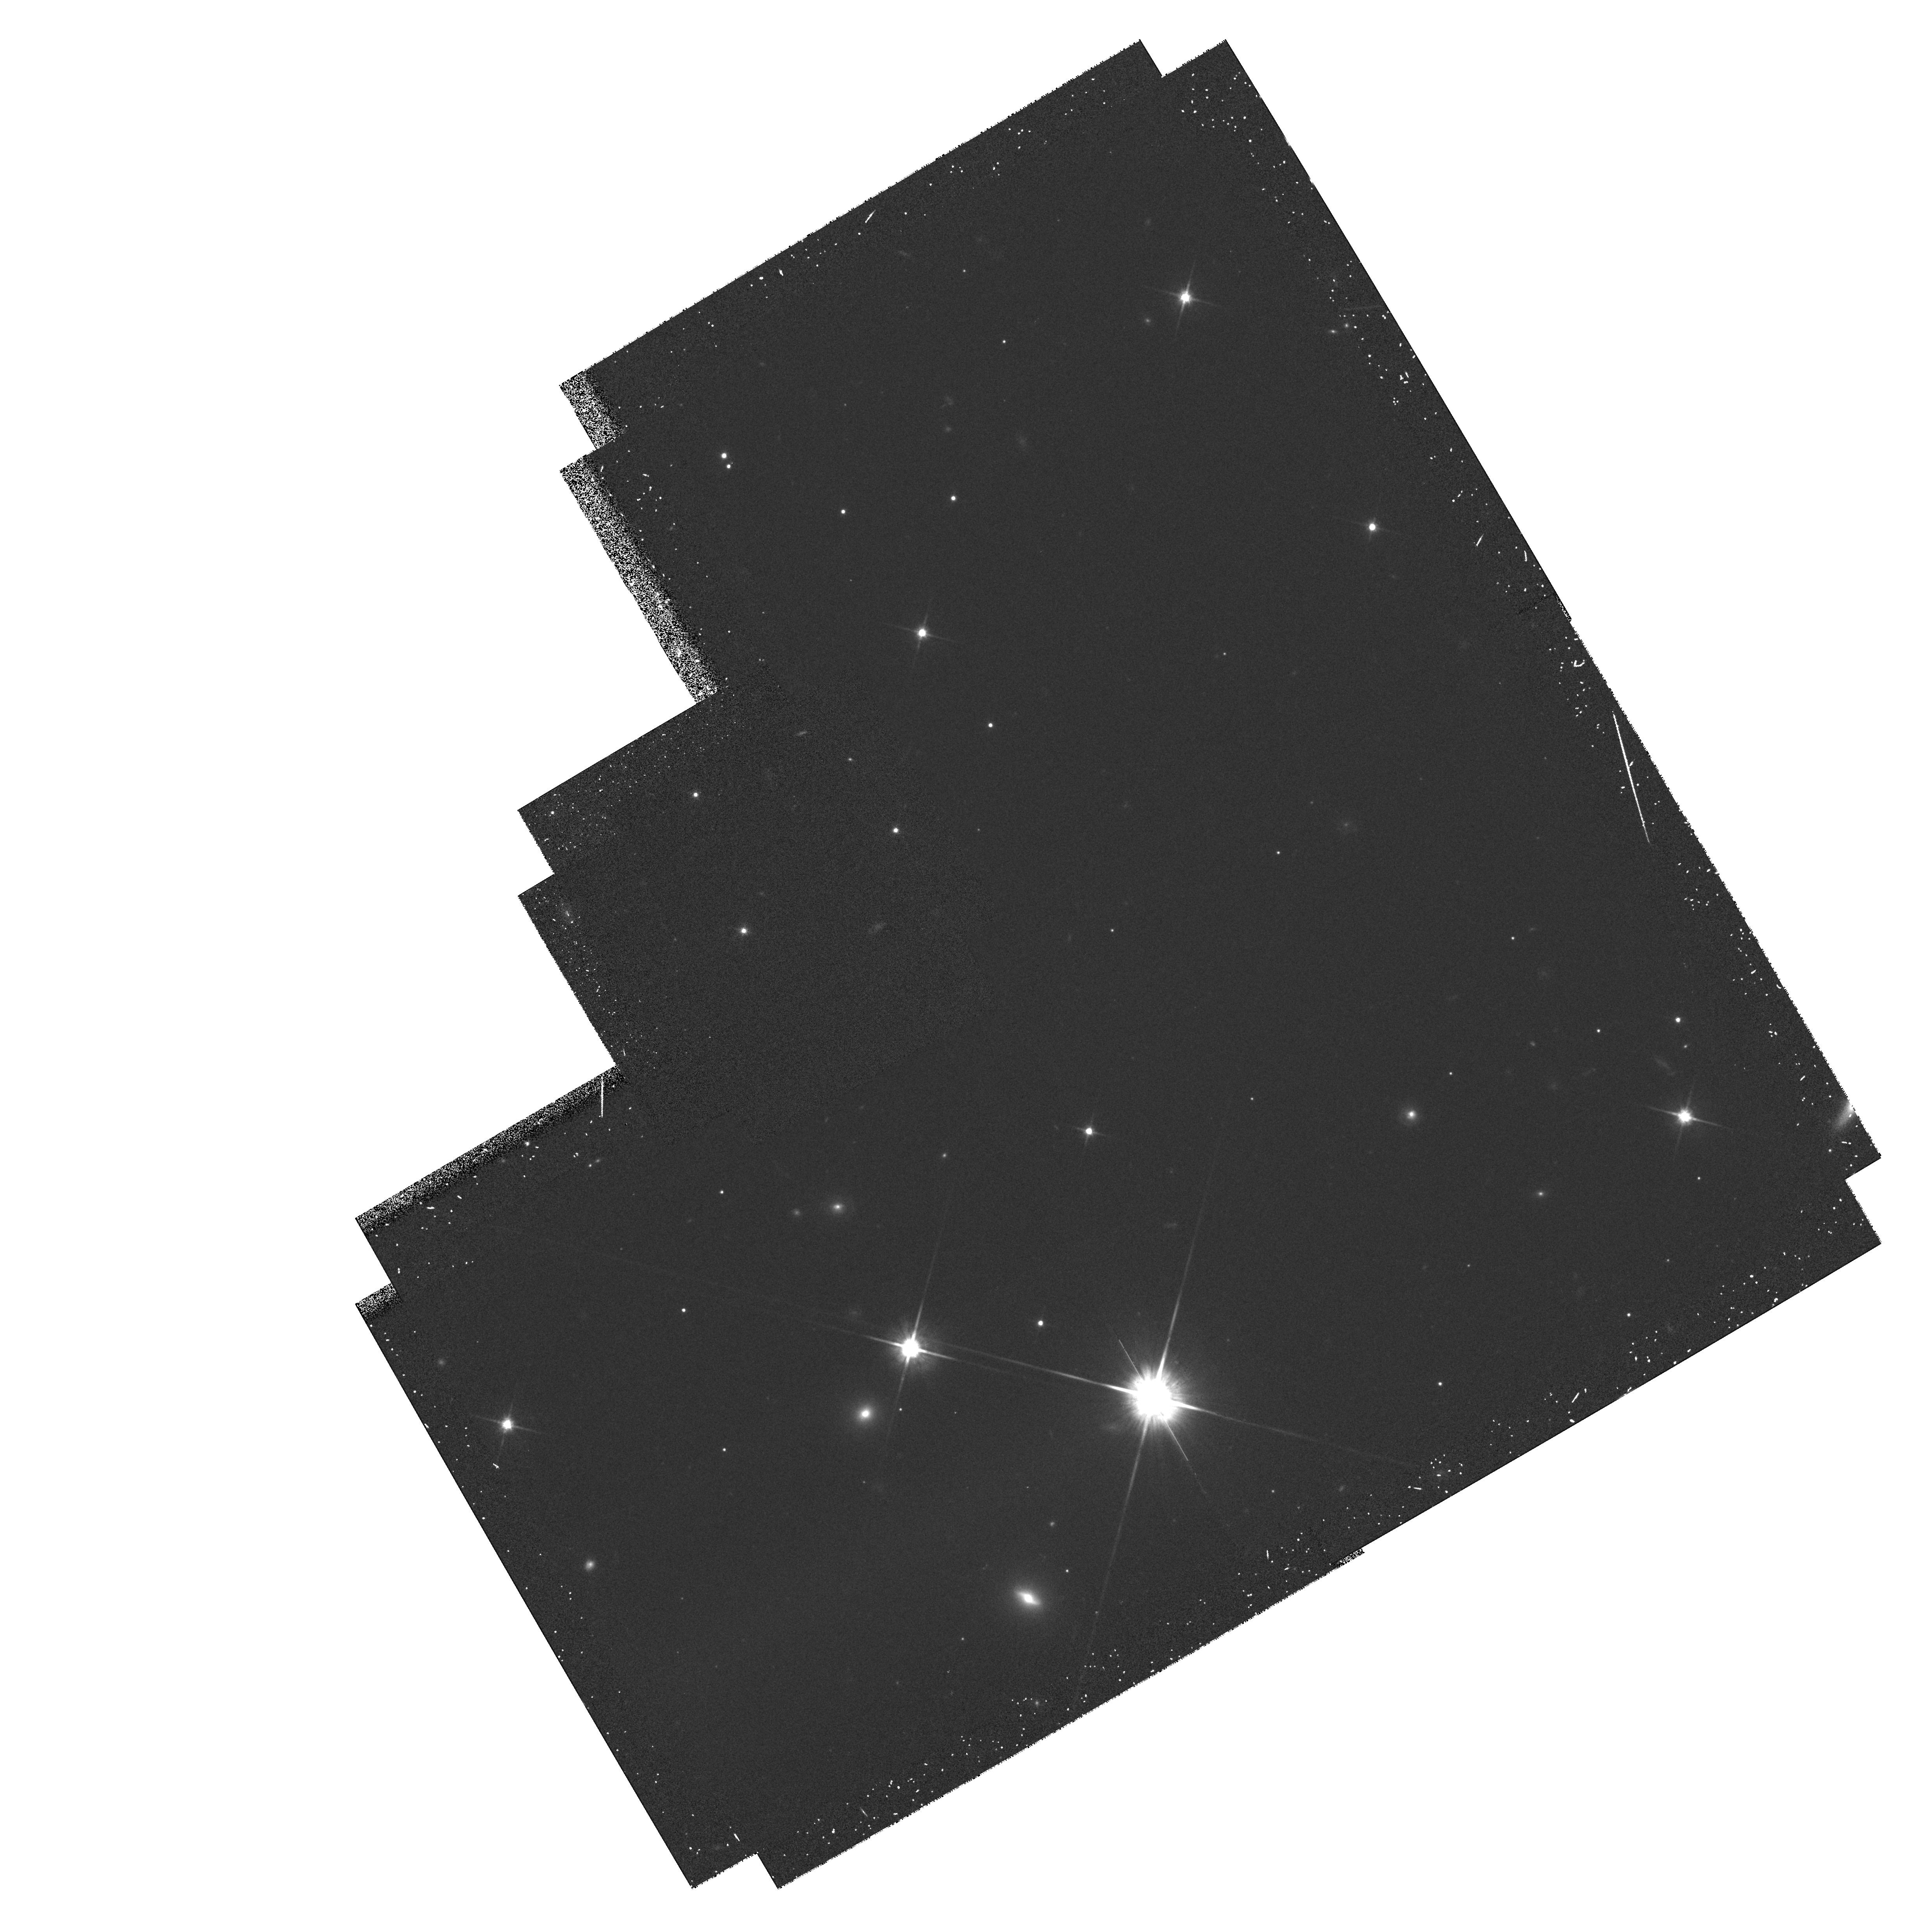
Target: PPL-15. Instrument: WFPC2/PC. Filter: F814W. Exposure: 27 min. Observation ID: hst_6726_01_wfpc2_pc_f814w_u34z01

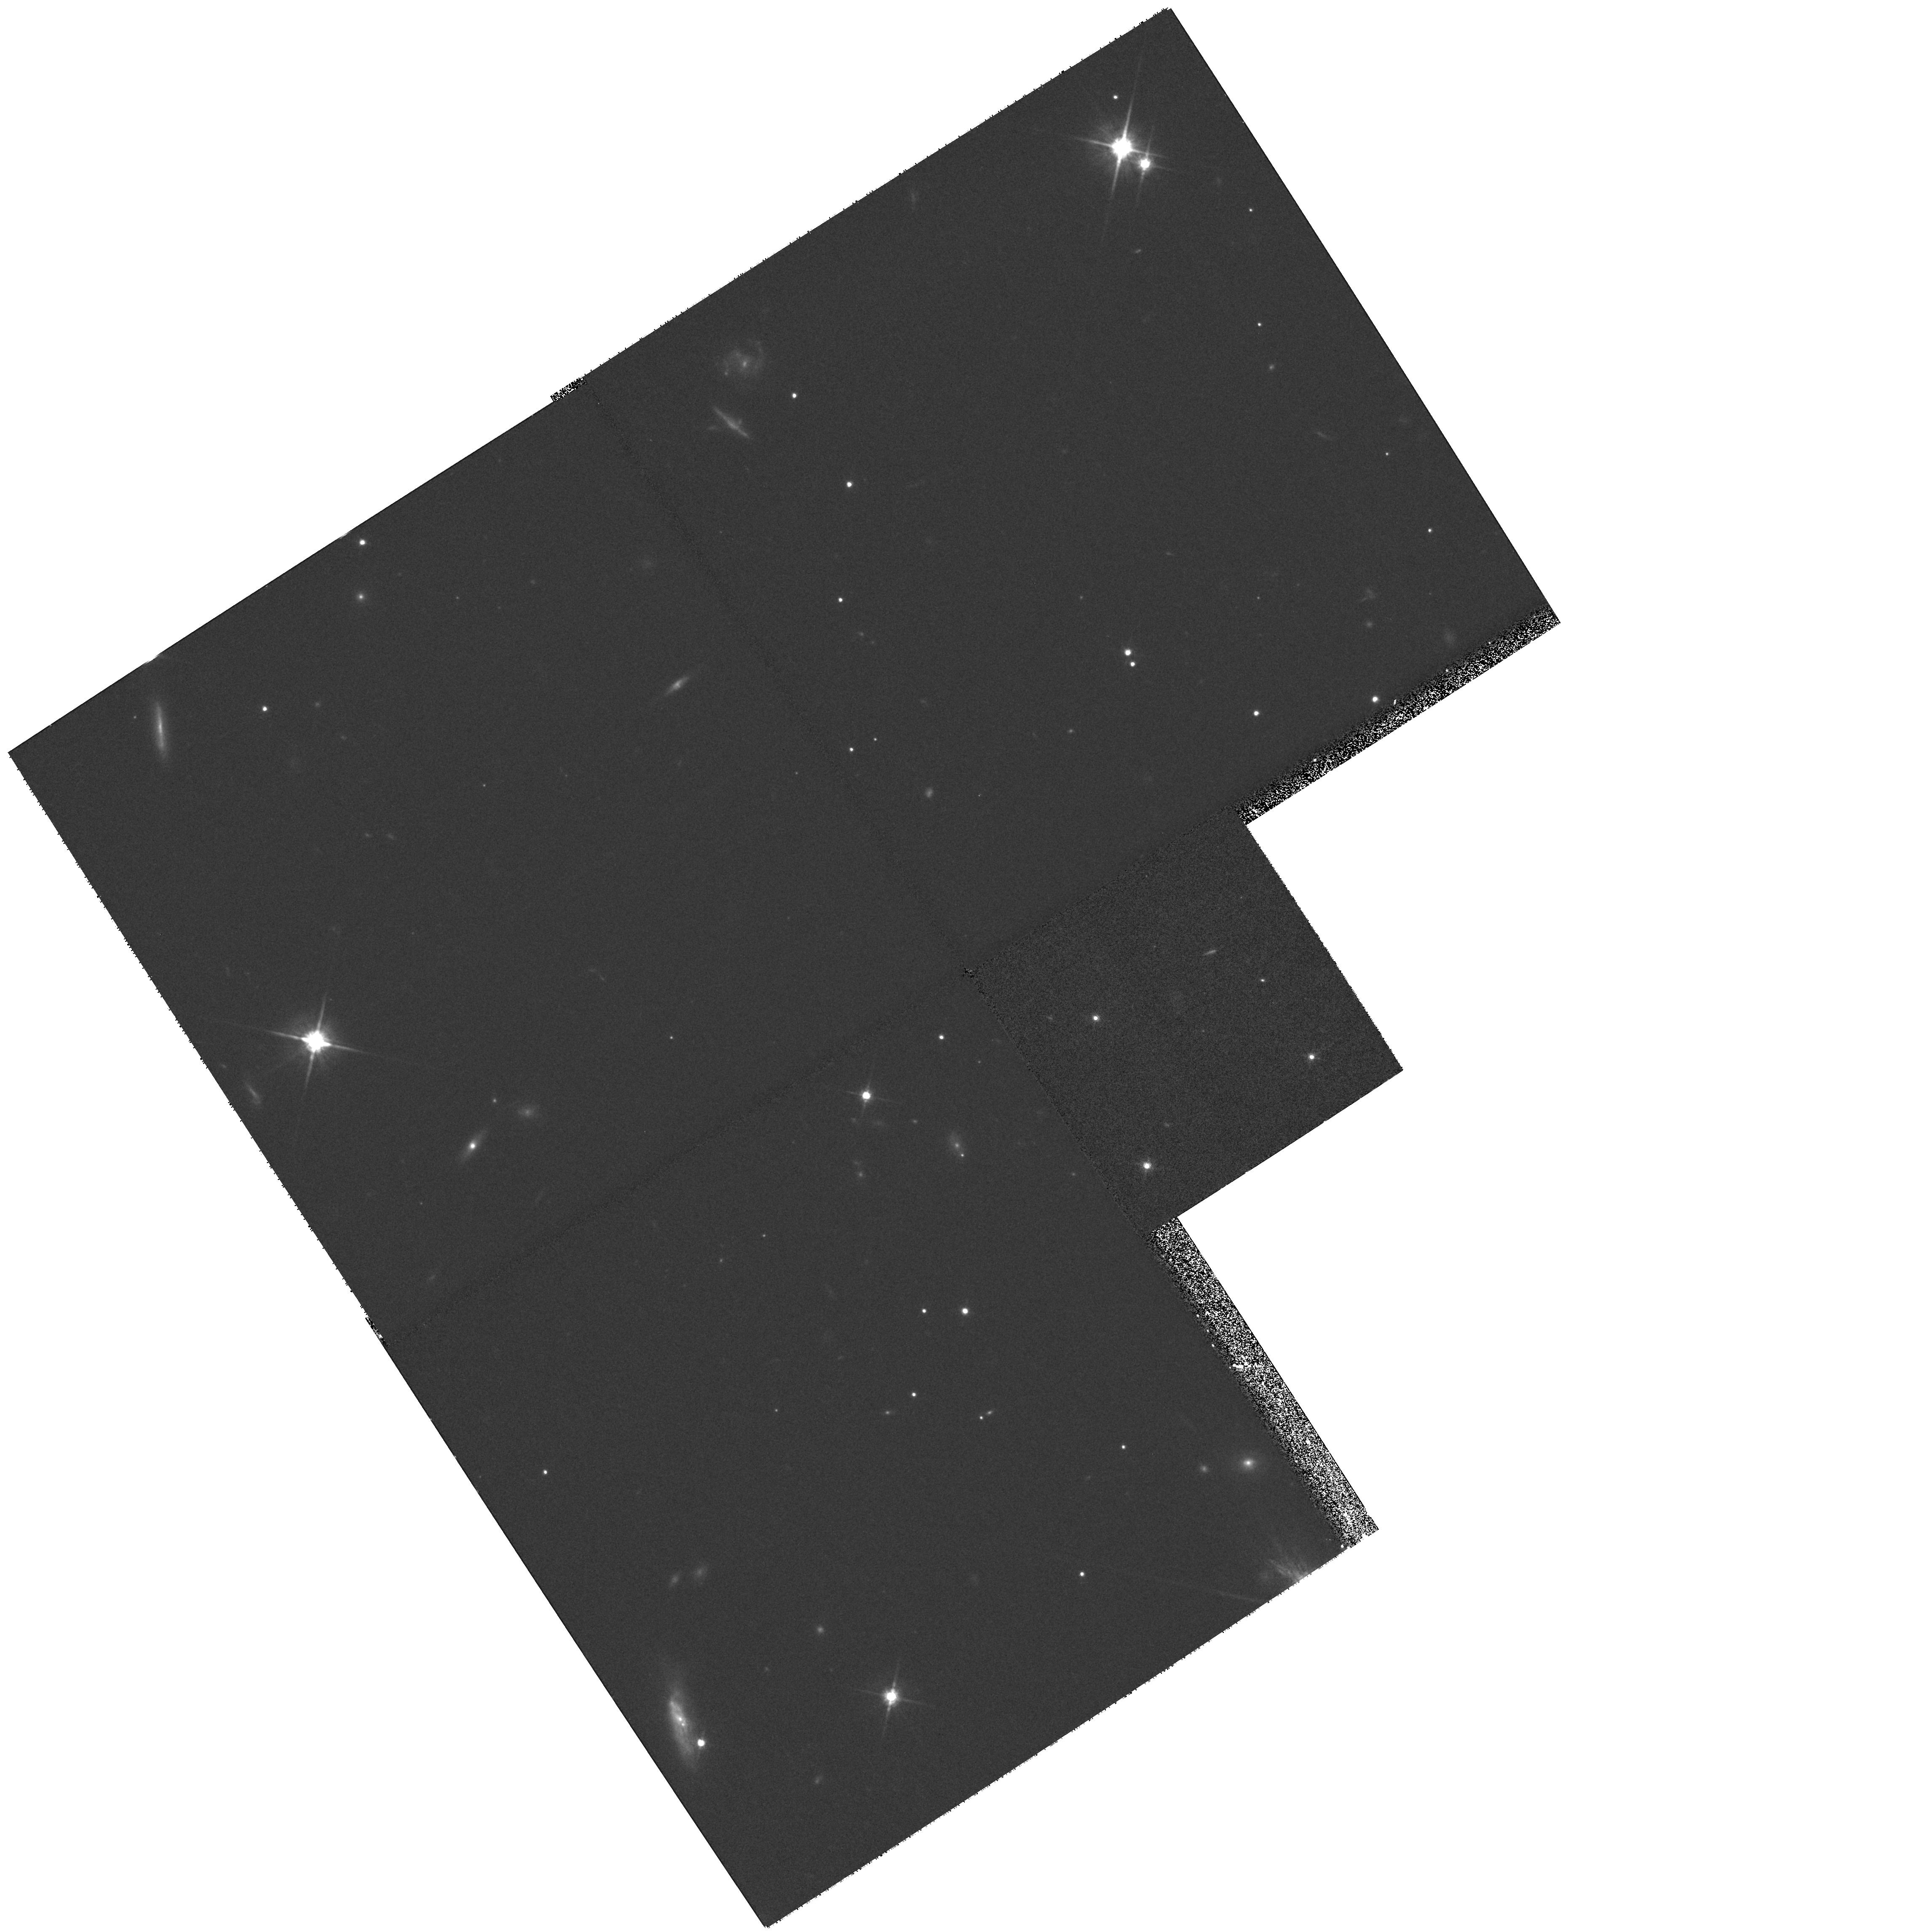
Target: PPL-15-NEW. Instrument: WFPC2/PC. Filter: F814W. Exposure: 27 min. Observation ID: hst_6726_04_wfpc2_pc_f814w_u34z04

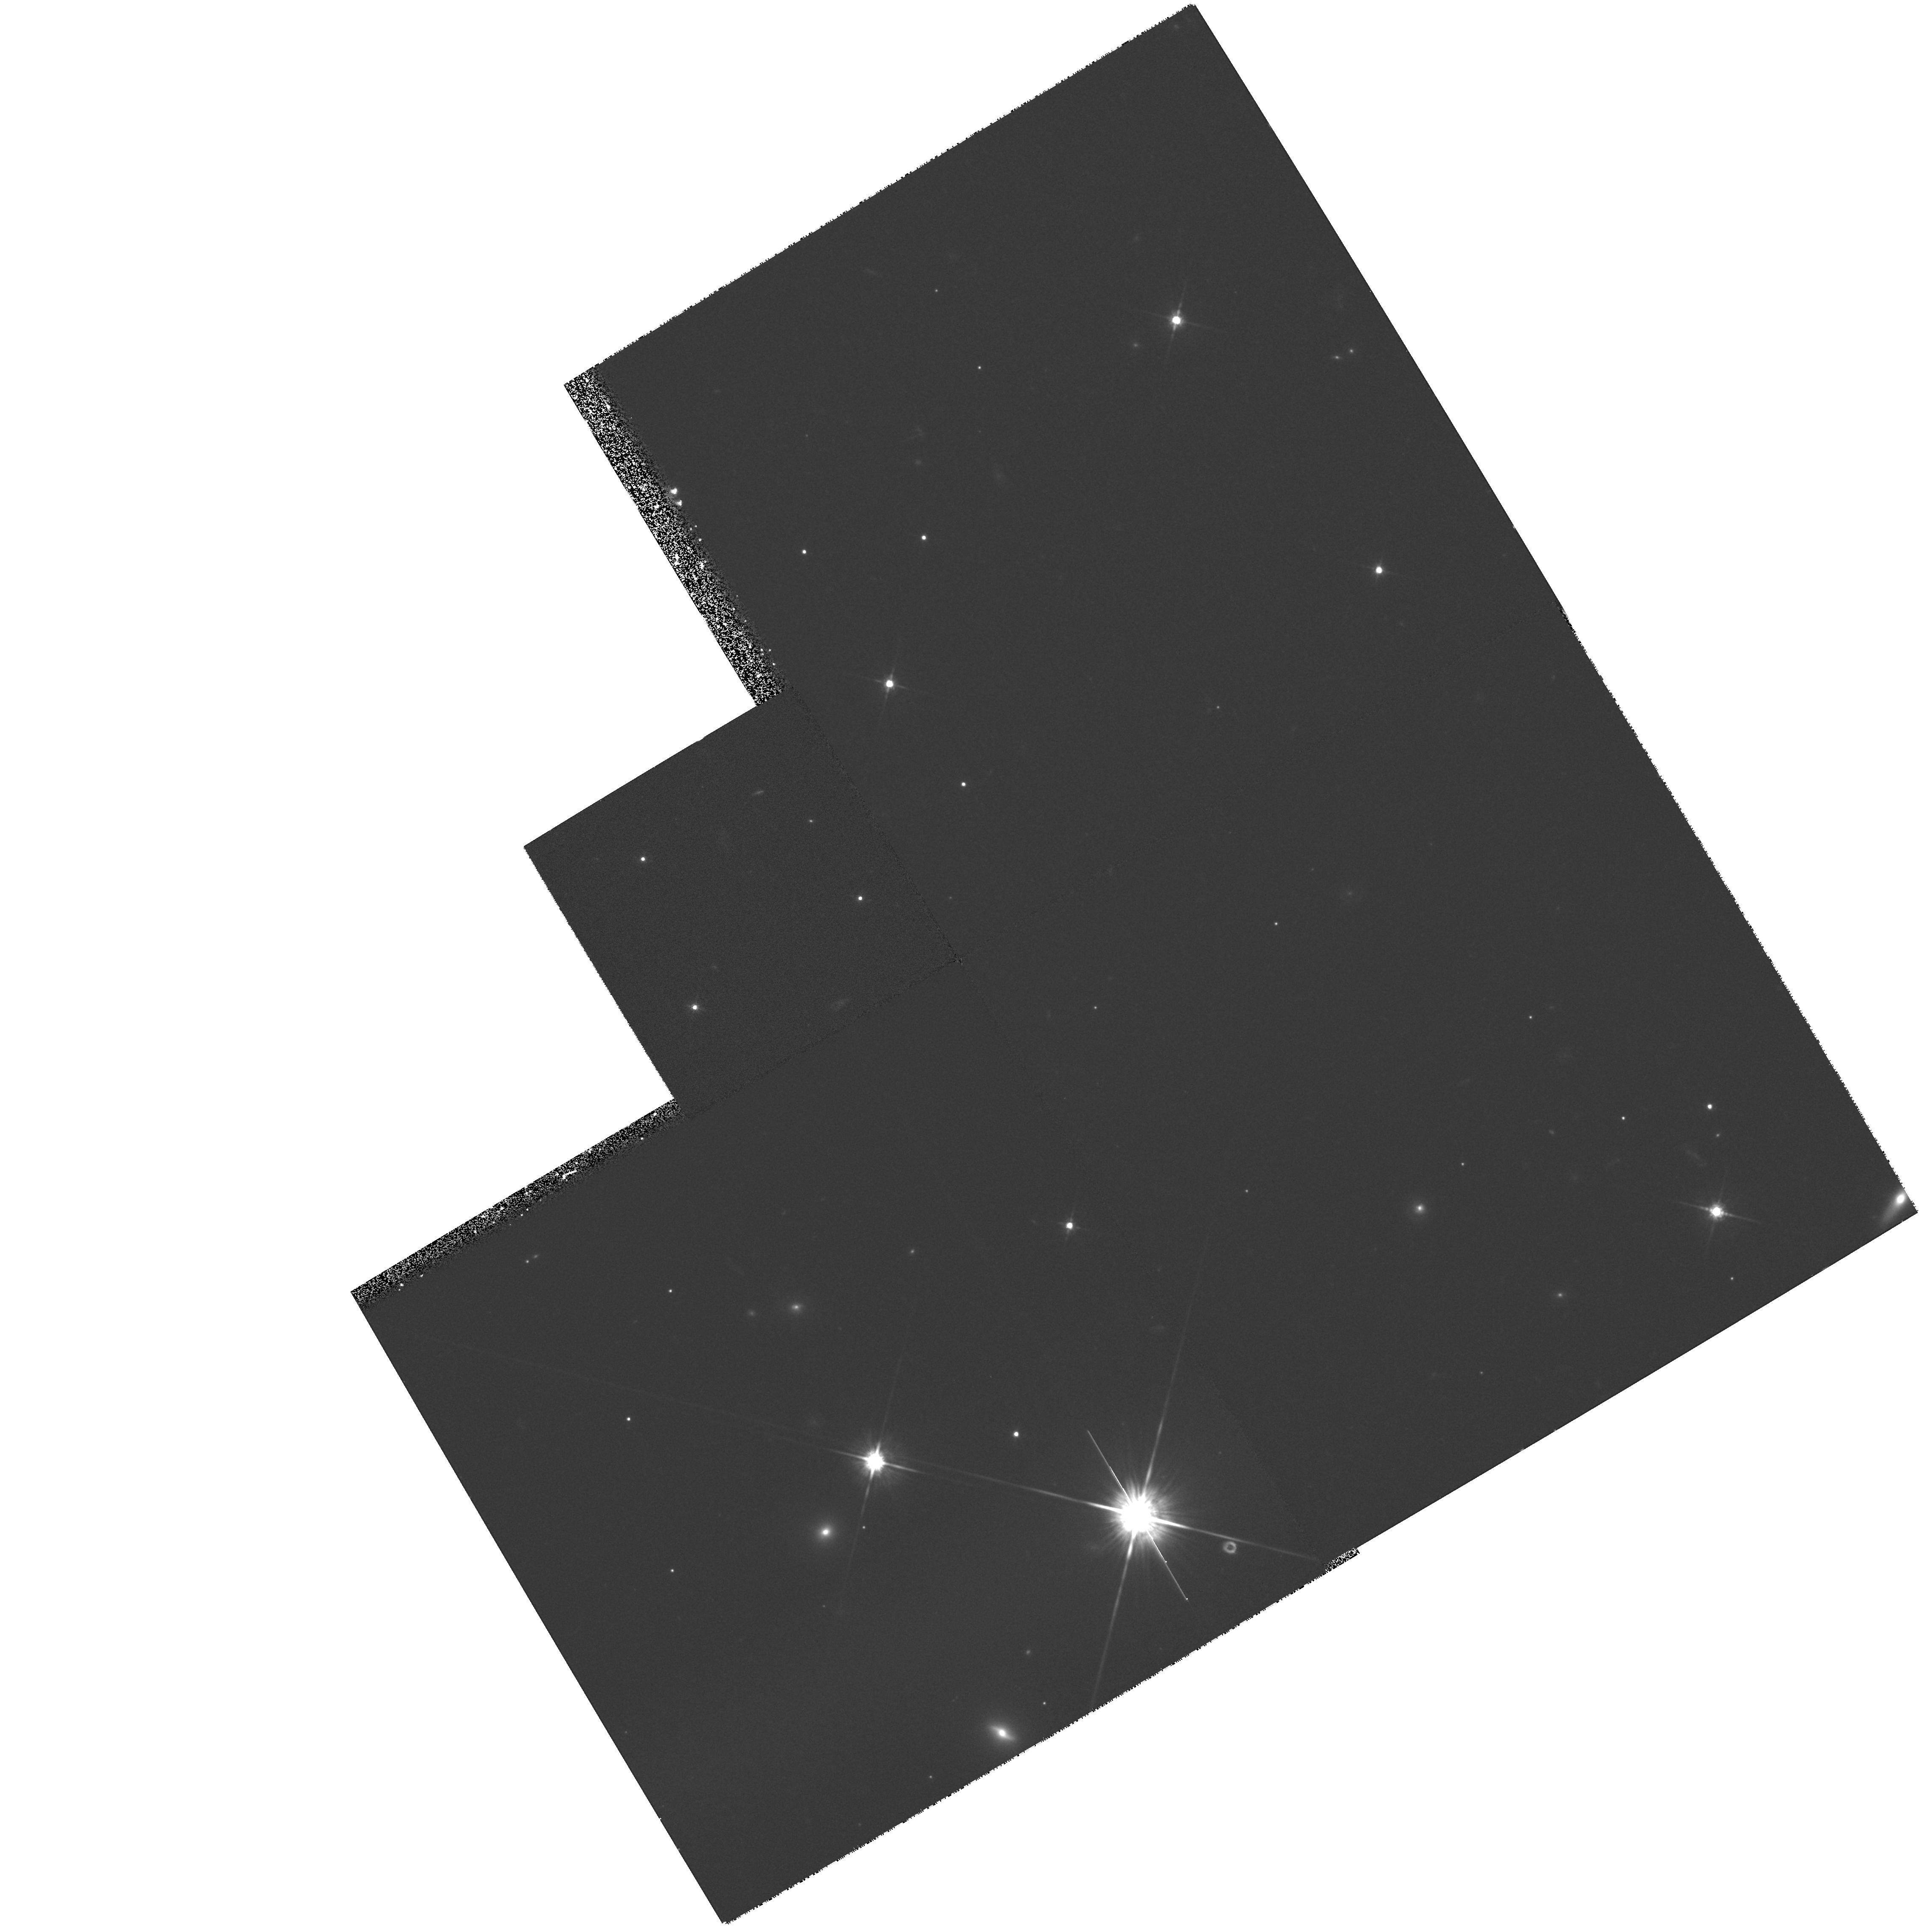
Target: REV-PPL-15. Instrument: WFPC2/PC. Filter: F814W. Exposure: 27 min. Observation ID: hst_6726_02_wfpc2_pc_f814w_u34z02

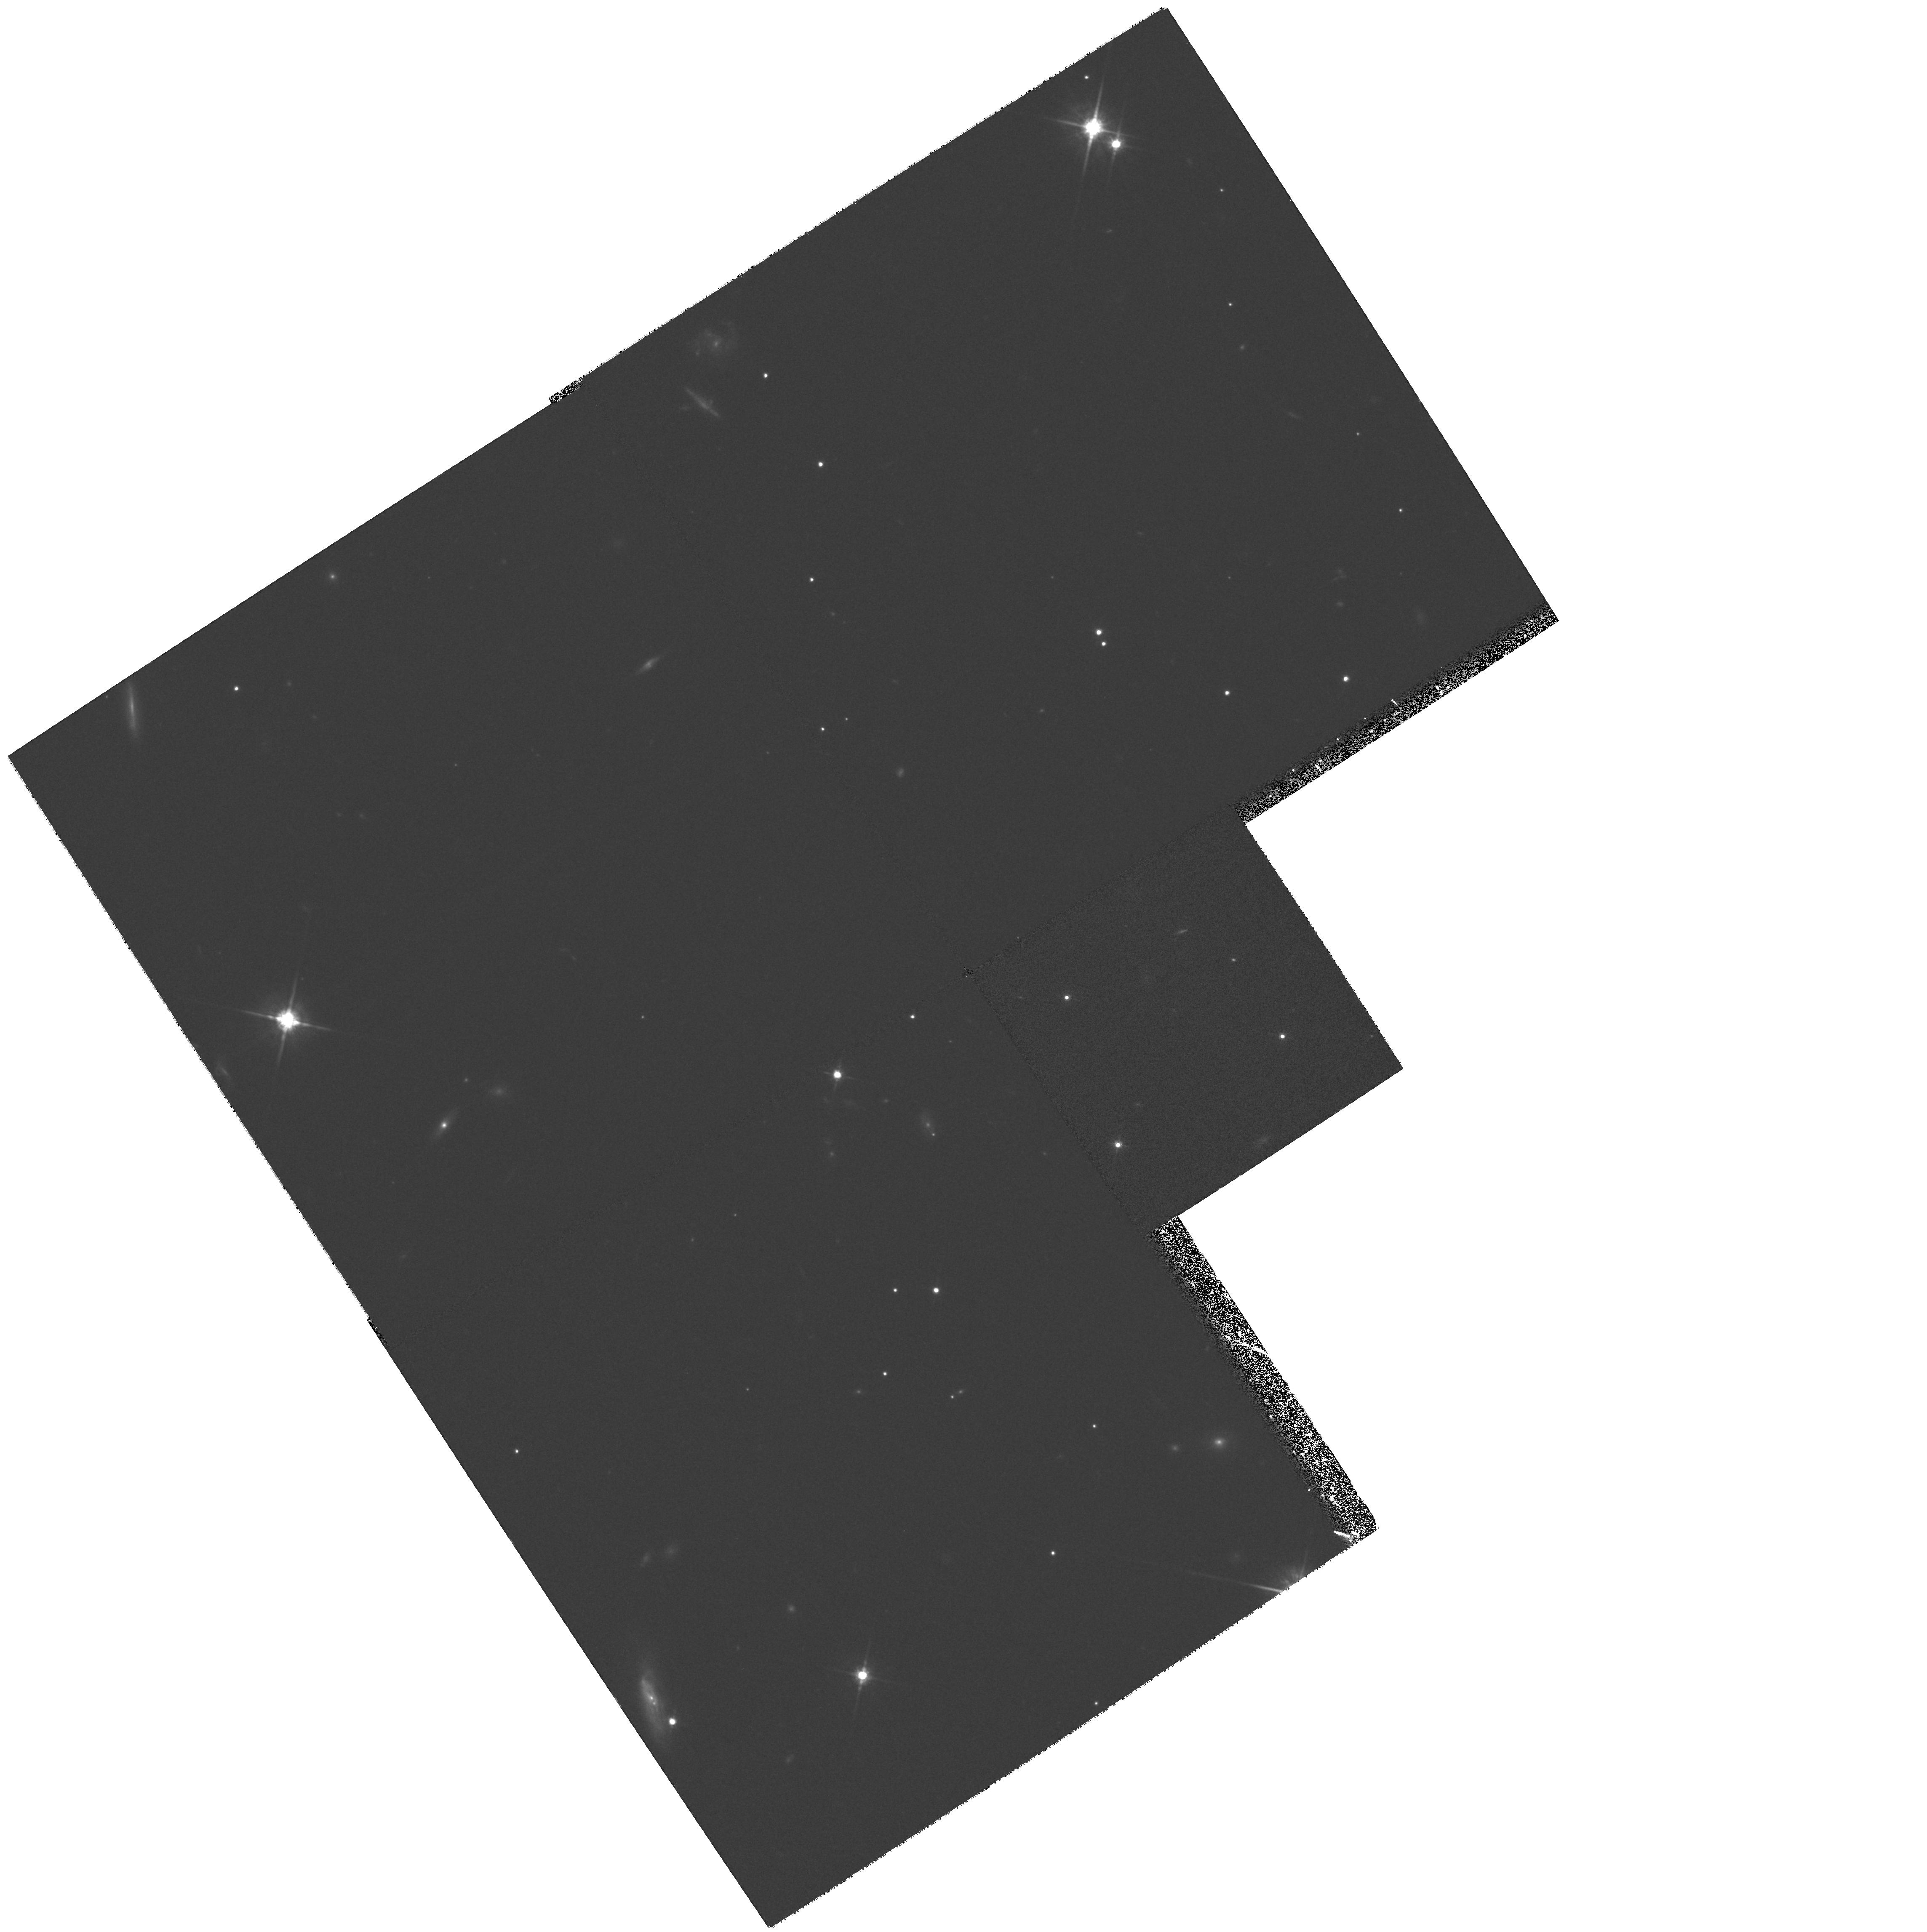
Target: PPL-15-NEW. Instrument: WFPC2/PC. Filter: F814W. Exposure: 27 min. Observation ID: hst_6726_03_wfpc2_pc_f814w_u34z03

PC Astrometry of the Brown Dwarf Candidate PPL 15 (PI: MacConnell, D. Jack)

We plan to obtain deep, far red PC images of the field around the brown dwarf candidate, PPl 15, in the Pleiades. This low-mass object is the only brown dwarf candidate to date to show Li I in its spectrum thus at least requiring a mass of < 0.1 Msun. Its radial velocity matches that of more massive stars in the Pleiades, but nothing is known of its proper motion which accounts for two of three velocity vectors. Its membership is probable but will remain uncertain until the proper motion is determined. In addition to determining the proper motion, we expect to determine its parallax which will fix its luminosity and definitively answer the question of membership. The PC frames will also be useful to search for any anomalies in the image structure of PPl 15.